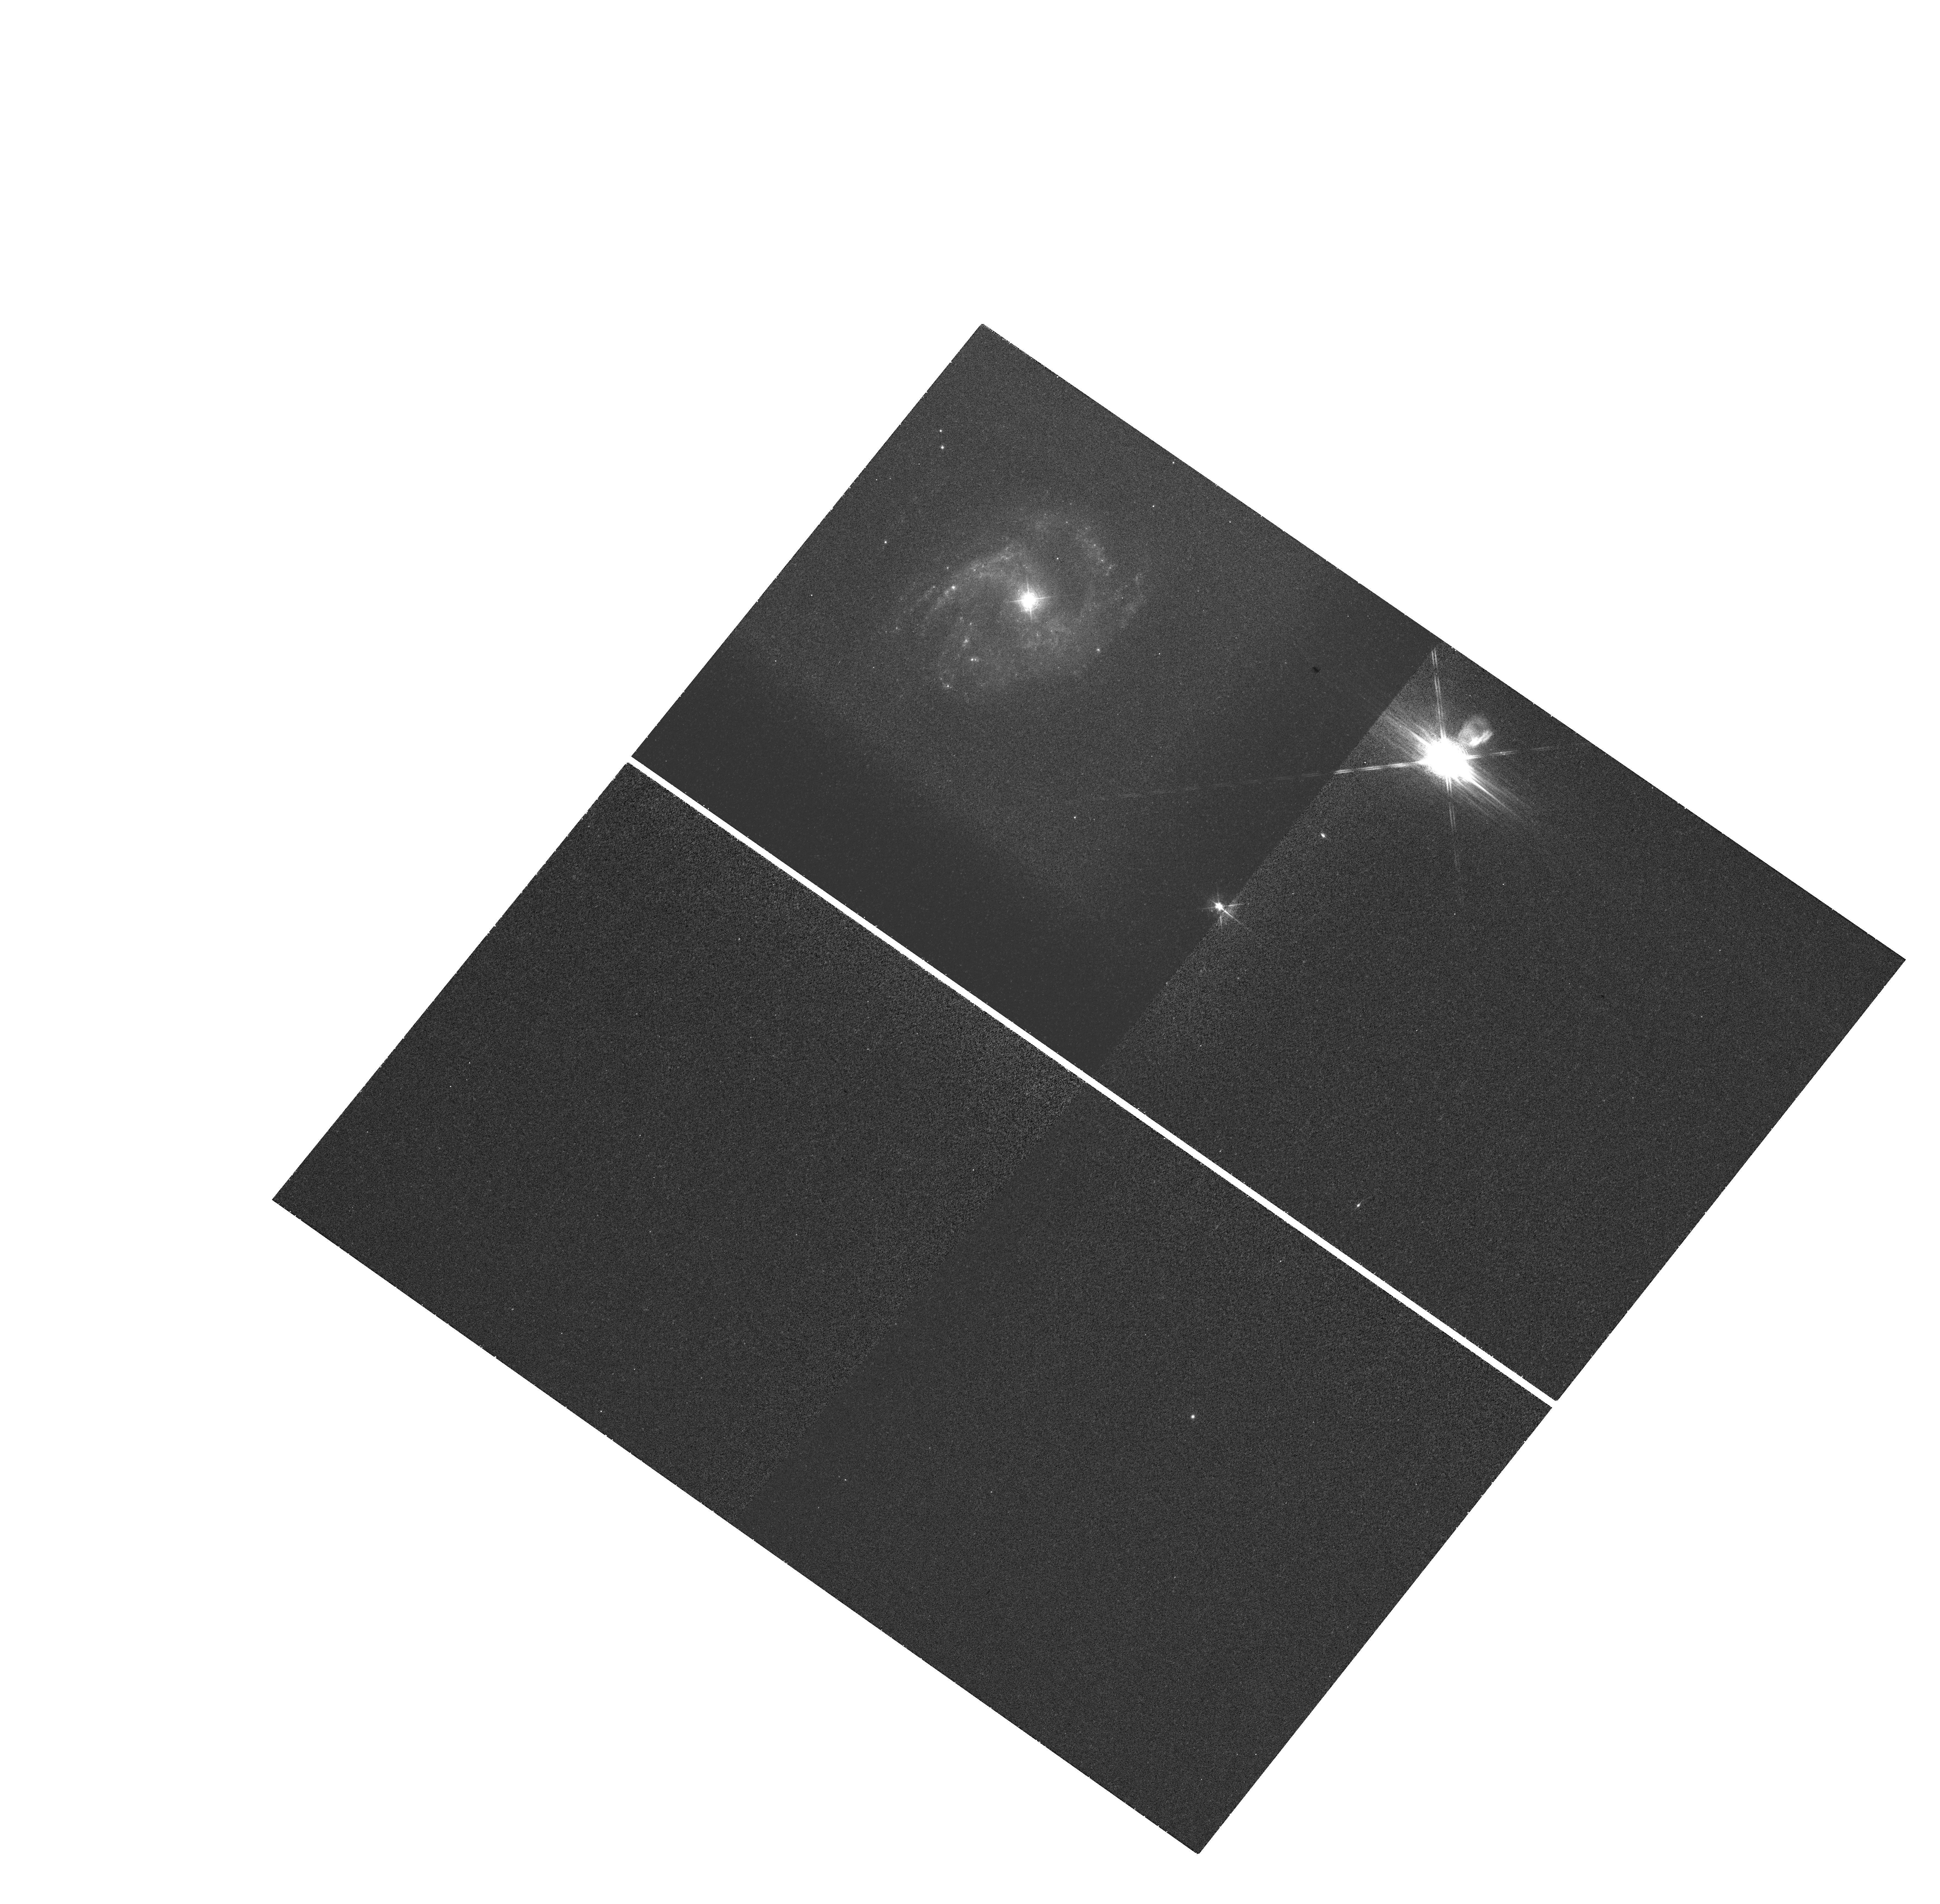
Target: AKN-564
Instrument: WFC3/UVIS
Filter: FQ508N
Exposure: 25 min
Observation ID: hst_12212_15_wfc3_uvis_fq508n_ibgu15

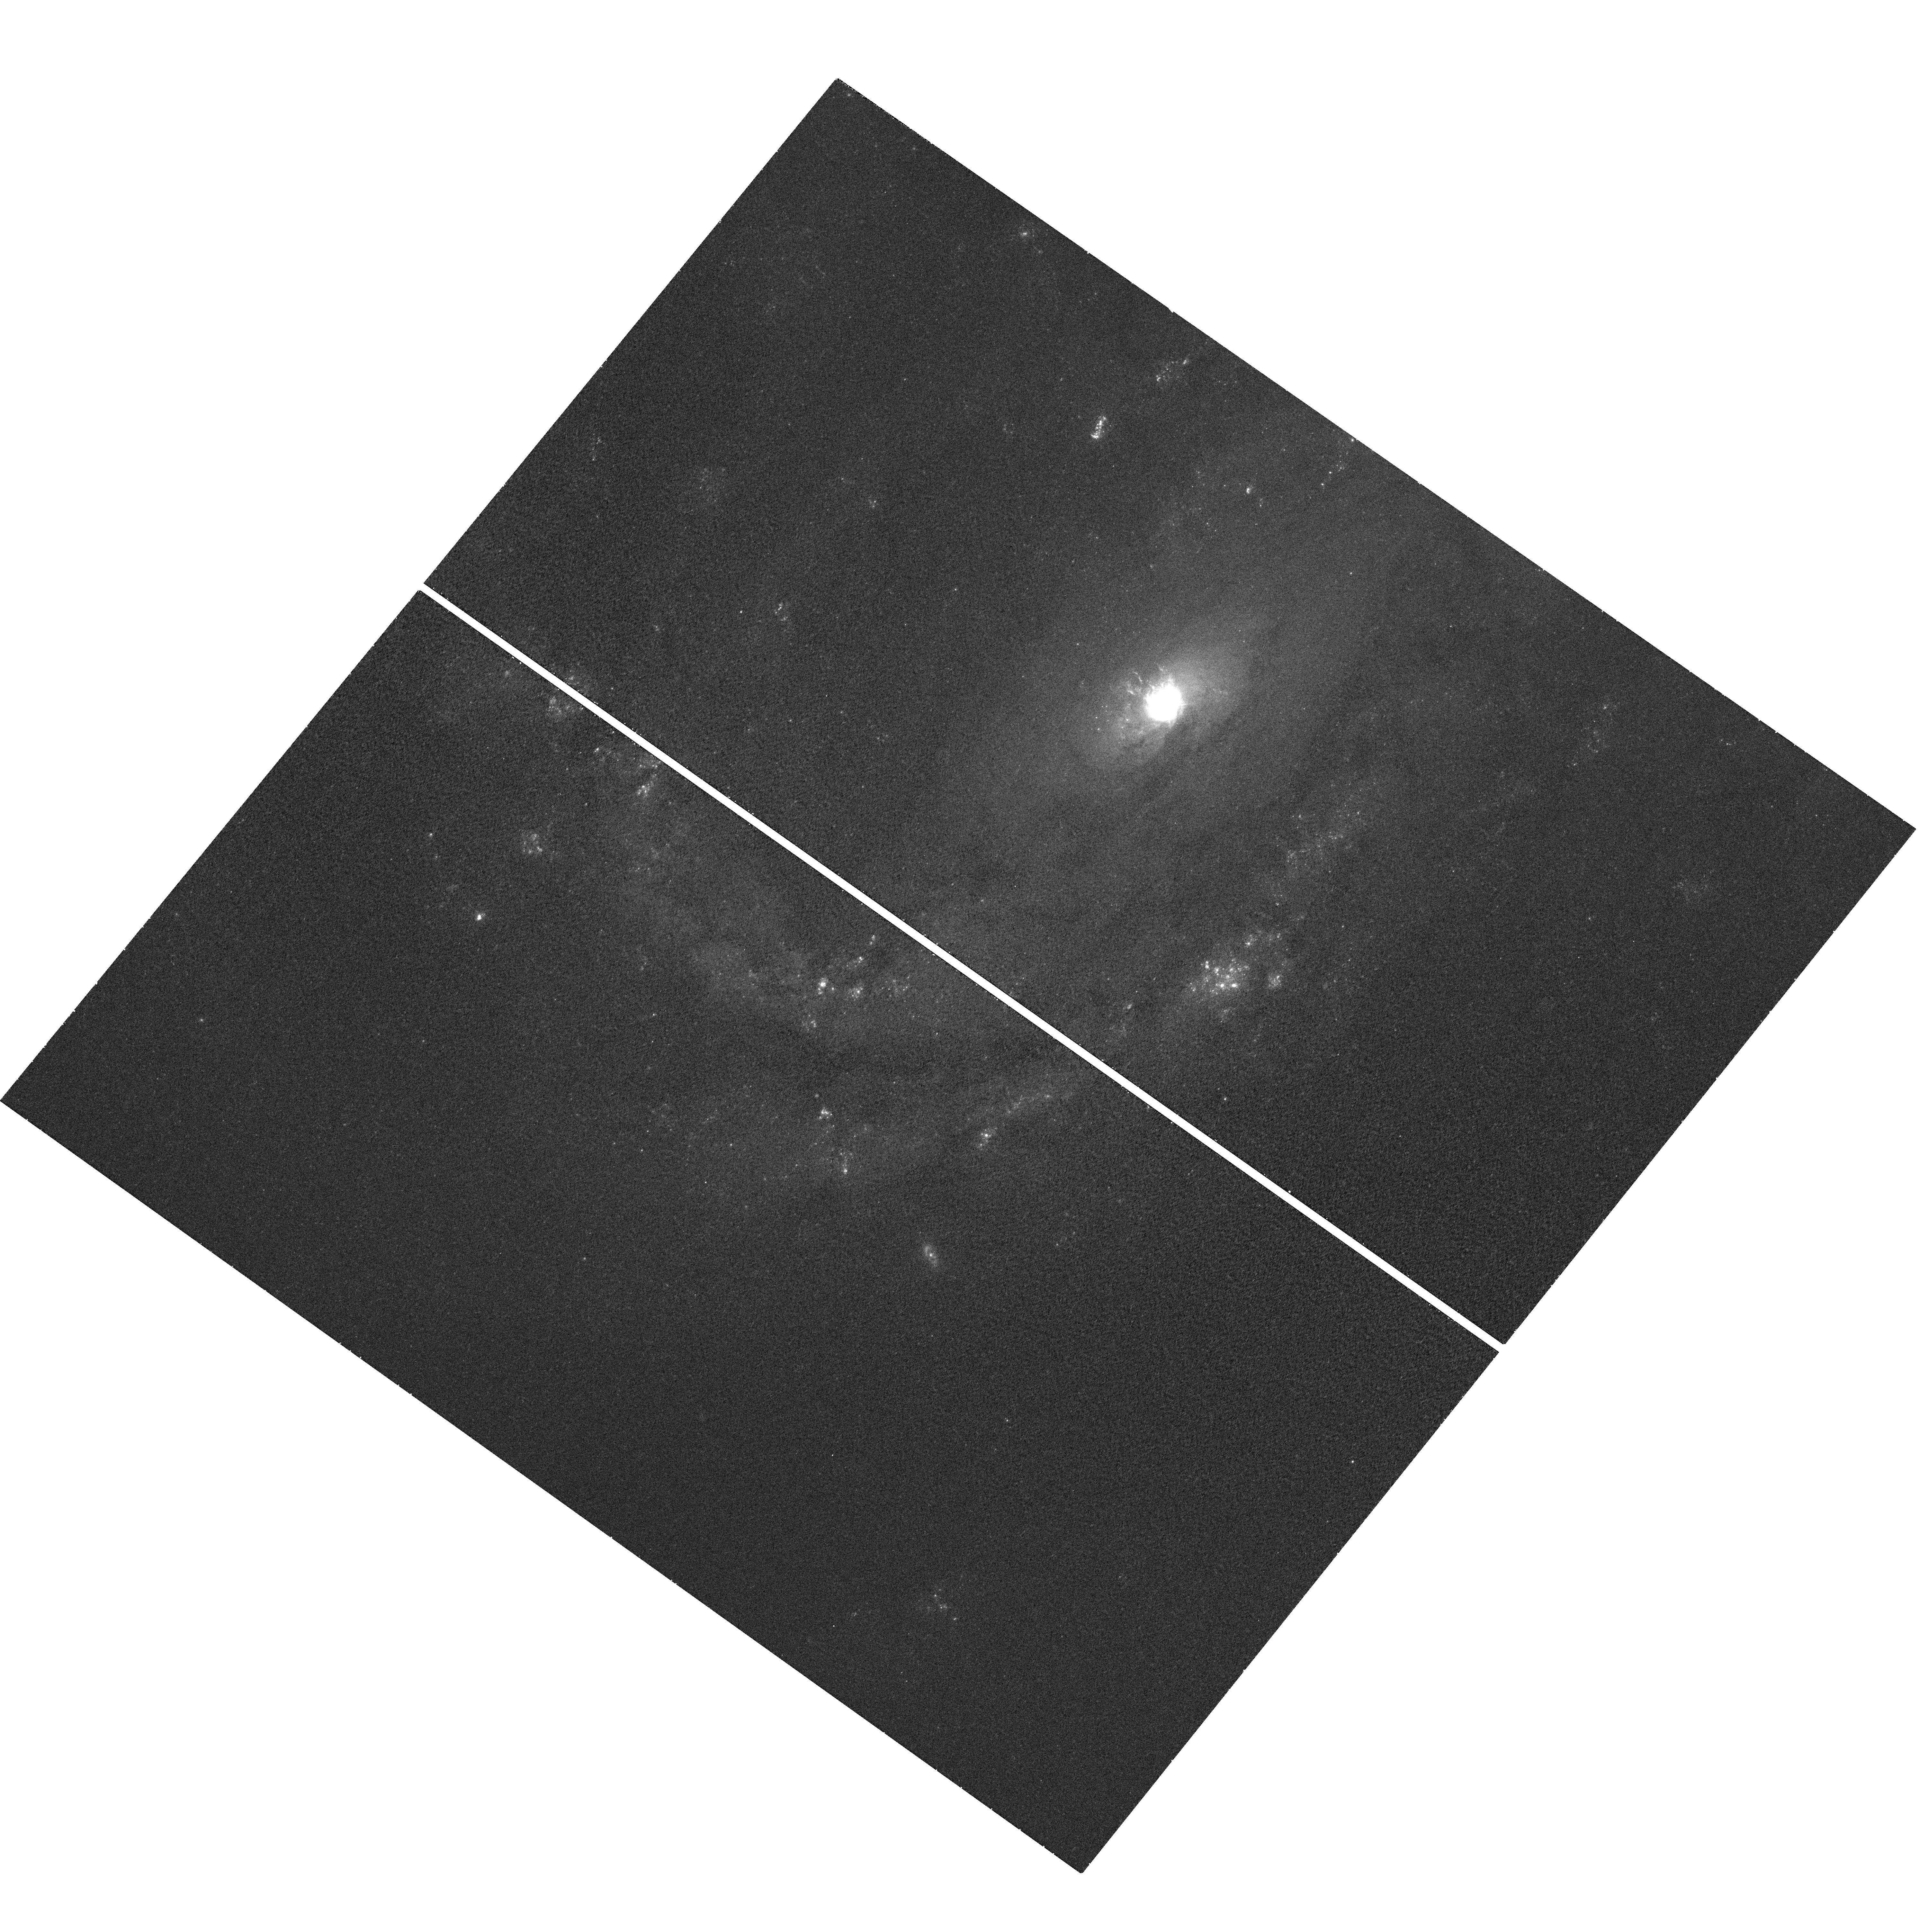
Target: NGC-4051
Instrument: WFC3/UVIS
Filter: F502N
Exposure: 26 min
Observation ID: hst_12212_11_wfc3_uvis_f502n_ibgu11

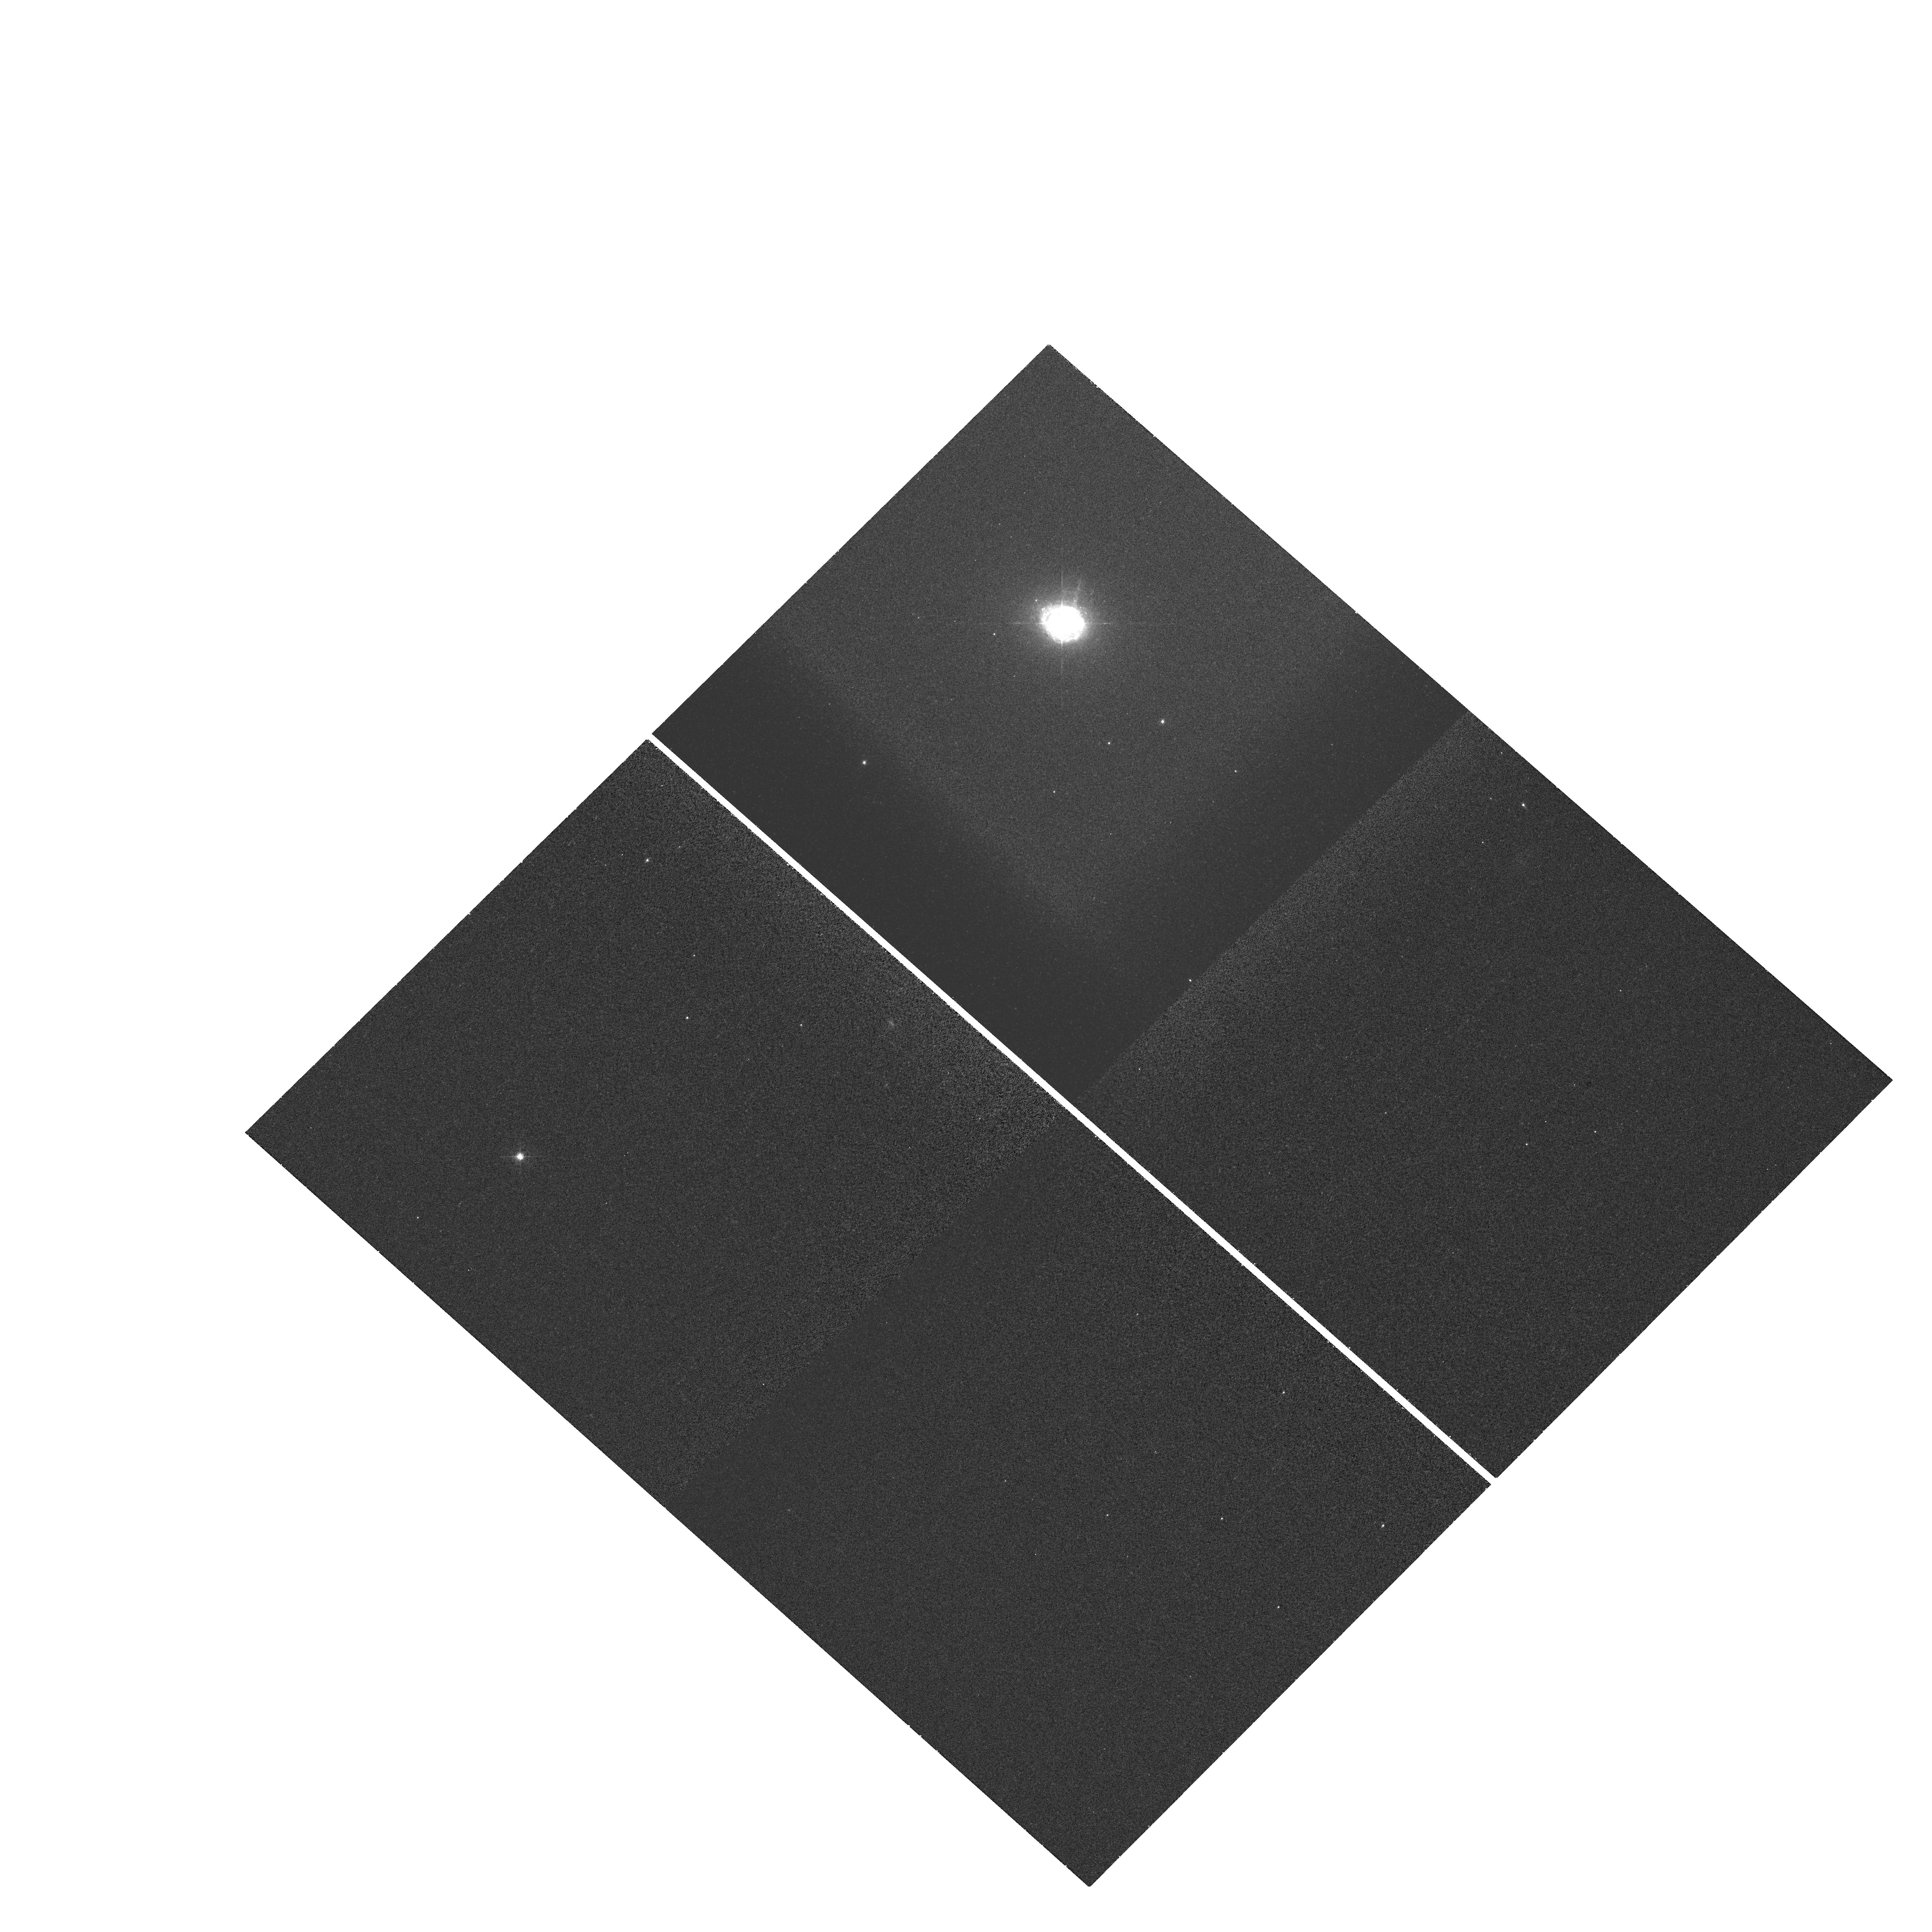
Target: MRK-0509
Instrument: WFC3/UVIS
Filter: FQ508N
Exposure: 25 min
Observation ID: hst_12212_14_wfc3_uvis_fq508n_ibgu14

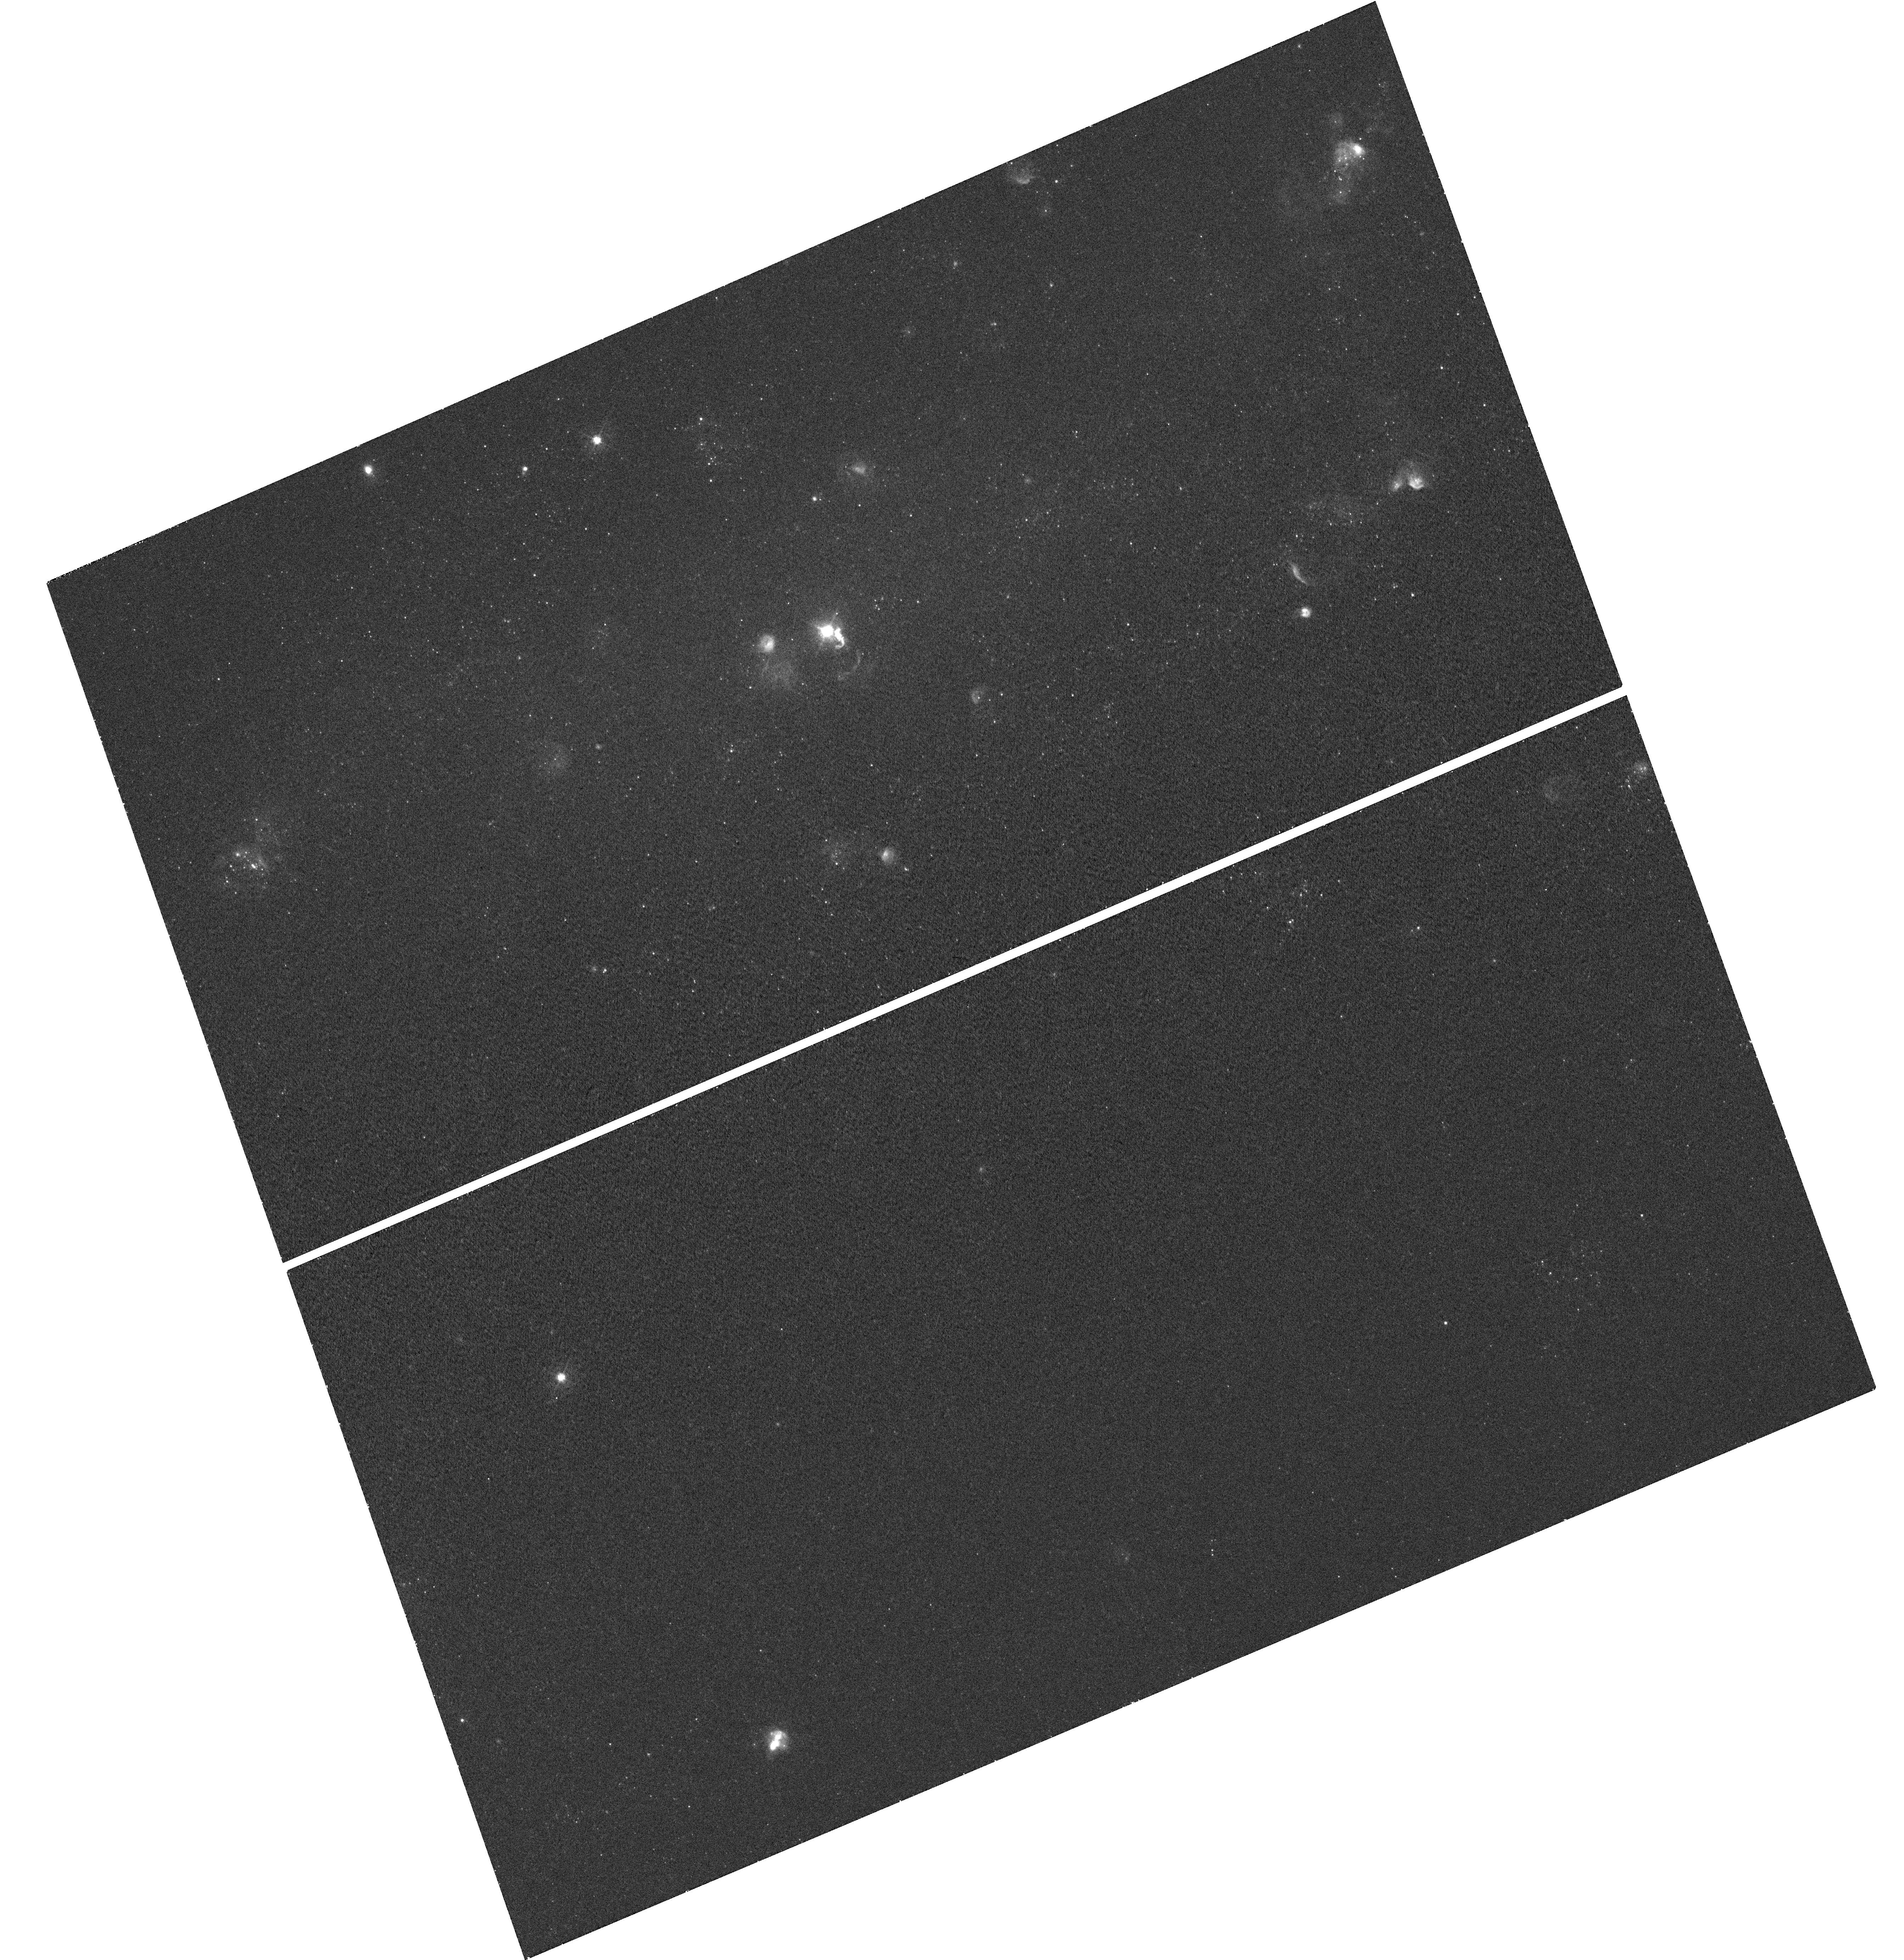
Target: NGC-4395
Instrument: WFC3/UVIS
Filter: F502N
Exposure: 25 min
Observation ID: hst_12212_12_wfc3_uvis_f502n_ibgu12

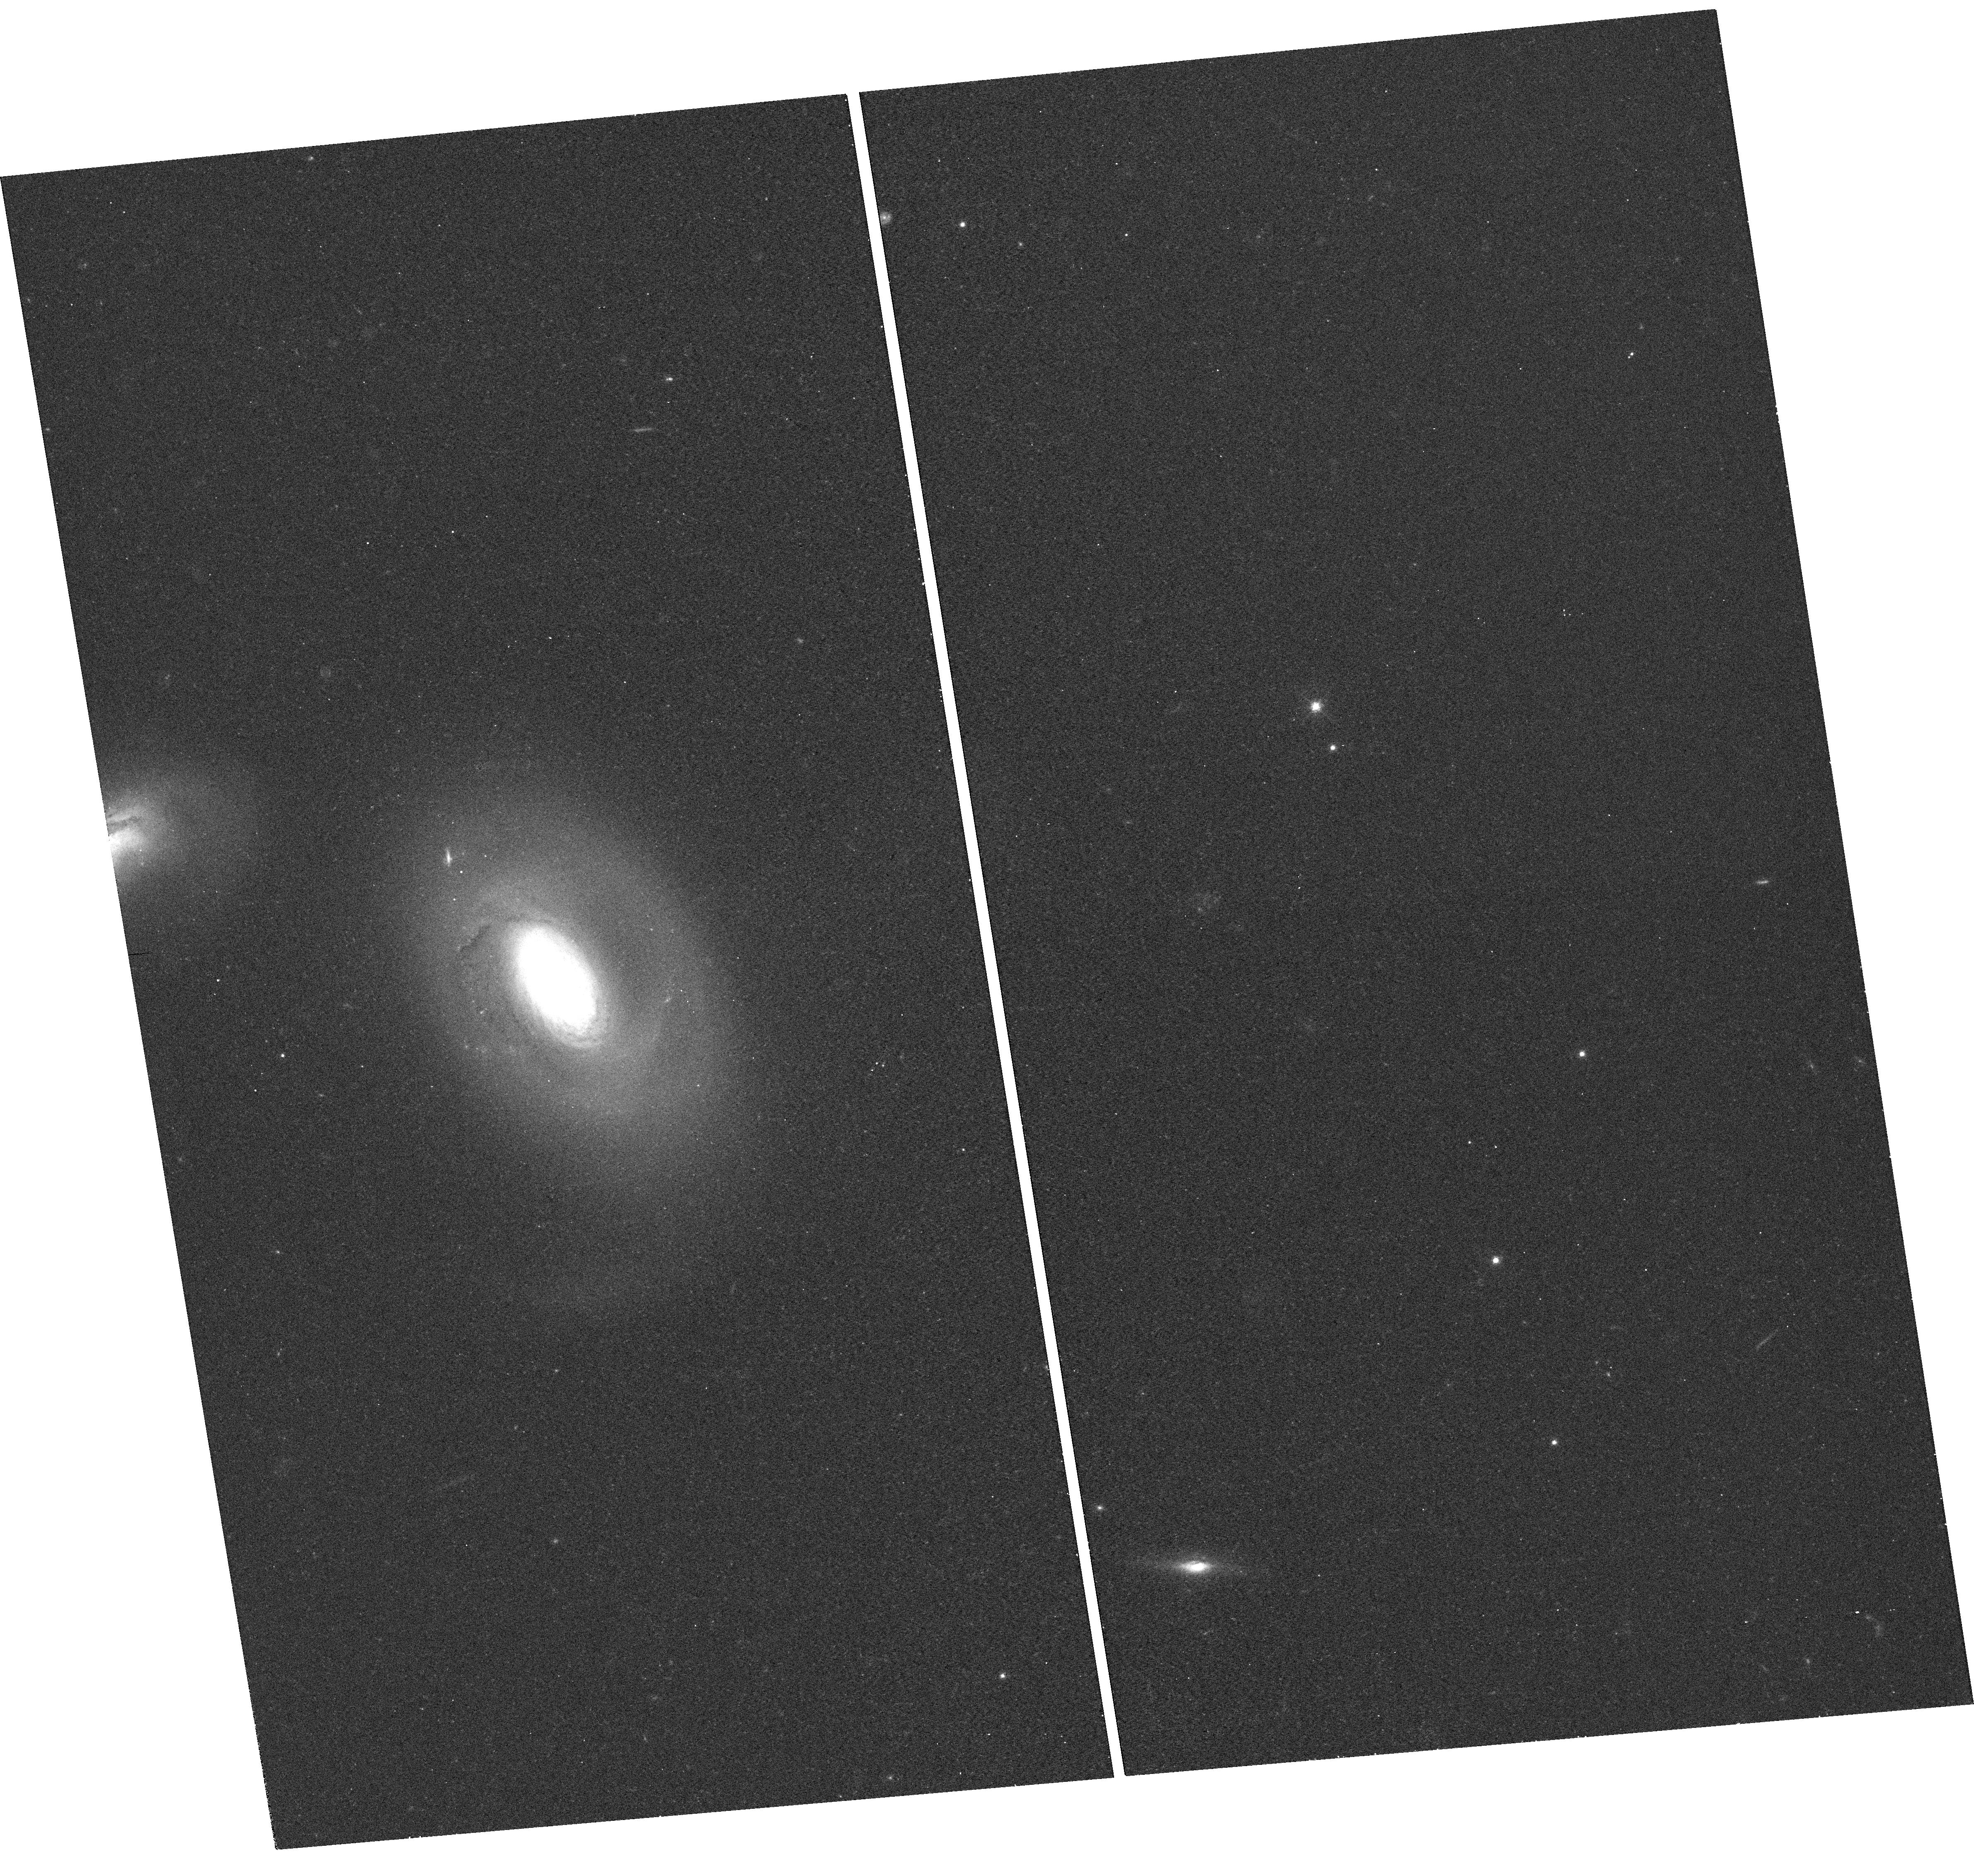
Target: MRK-279
Instrument: WFC3/UVIS
Filter: F547M
Exposure: 15 min
Observation ID: hst_12212_13_wfc3_uvis_f547m_ibgu13

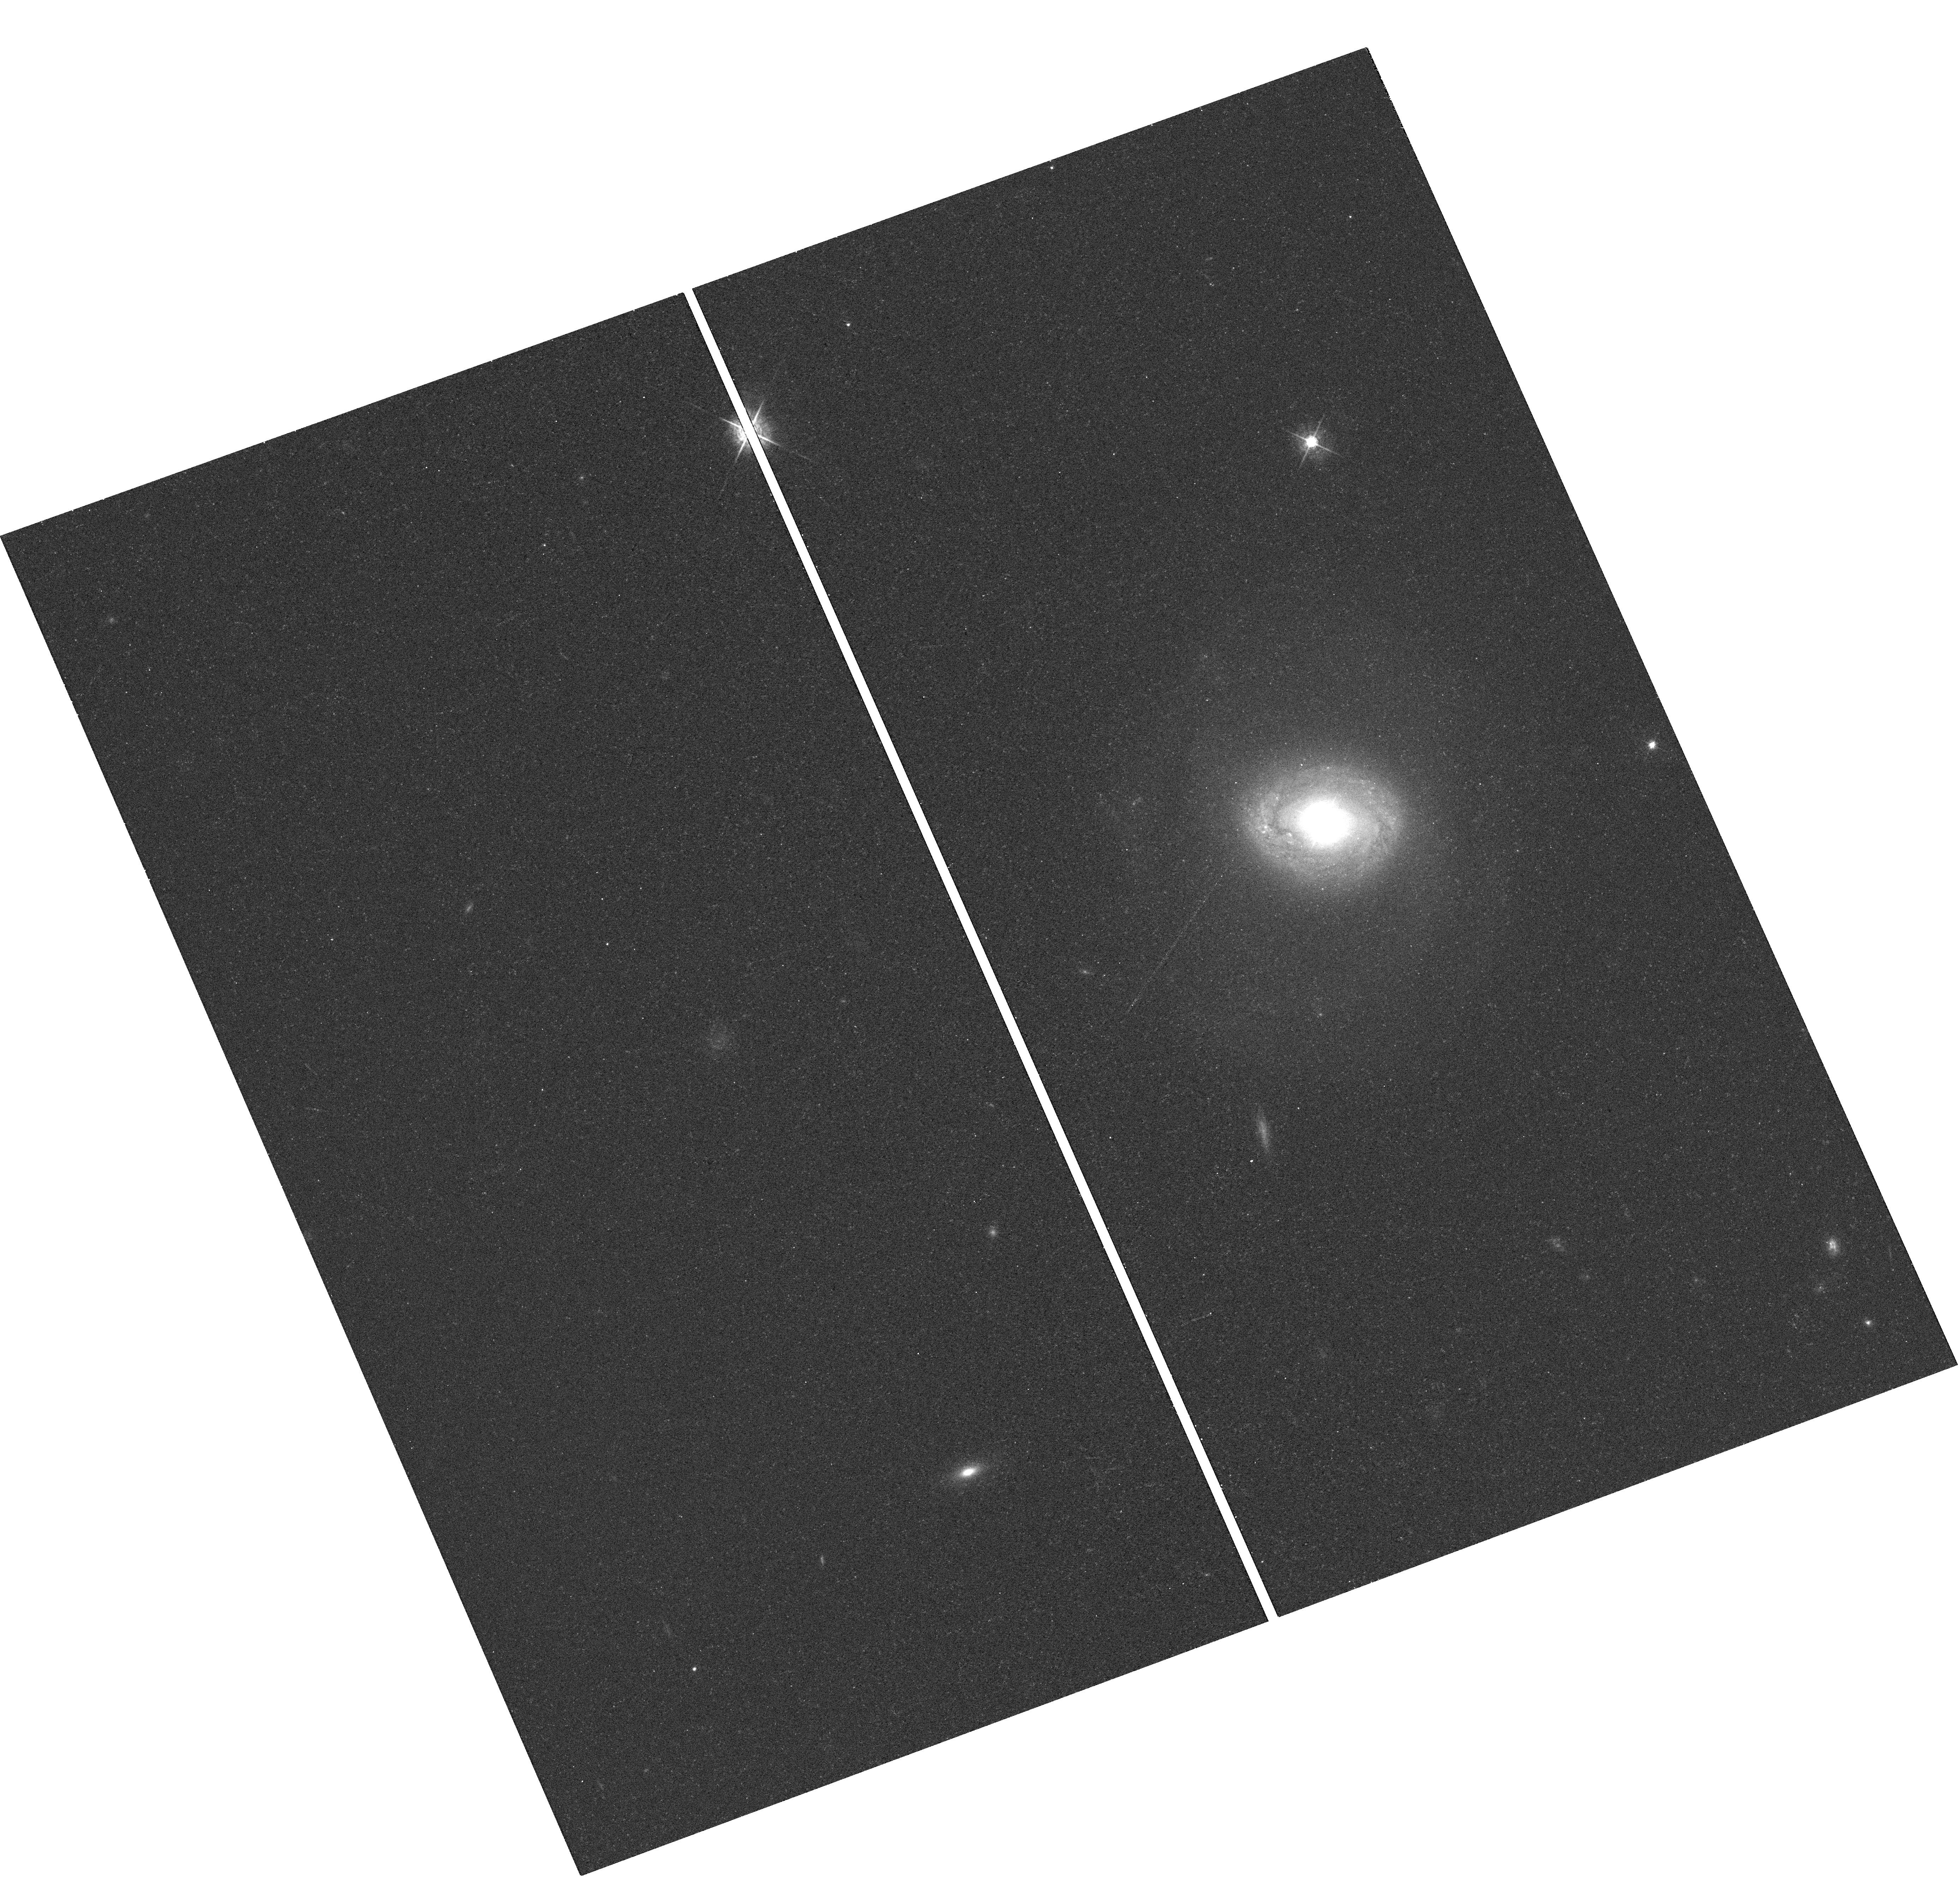
Target: MRK-1044
Instrument: WFC3/UVIS
Filter: F547M
Exposure: 12 min
Observation ID: hst_12212_10_wfc3_uvis_f547m_ibgu10

What are the Locations and Kinematics of Mass Outflows in AGN? (PI: Crenshaw, D. Michael)

Mass outflows of ionized gas in AGN, first revealed through blueshifted UV and X-ray absorption lines, are likely important feedback mechanisms for the enrichment of the IGM, self-regulation of black-hole growth, and formation of structure in the early Universe. To understand the origin, dynamics, and impact of the outflowing absorbers on their surroundings, we need to know their locations (radial positions and polar angles with respect to the AGN rotation axes) and kinematics (radial and transverse velocities). We will use COS high-resolution spectra of 11 Seyfert 1 galaxies to derive velocity-dependent covering factors, ionic column densities, number densities (via metastable lines or variability), and ionization parameters (via photoionization models) of the UV absorbers, and thereby determine their radial locations as we have done for NGC 4151. We will use absorption variability over time scales of up to ~20 years, to determine transverse velocities and detect changes in radial velocities. We will use STIS G430M long-slit spectra and WFC3 [OIII] images to resolve the kinematics of the narrow-line region (NLR) and determine the inclinations of the AGN, to investigate the connection between nuclear absorption and NLR emission outflows and their dependence on polar angle.